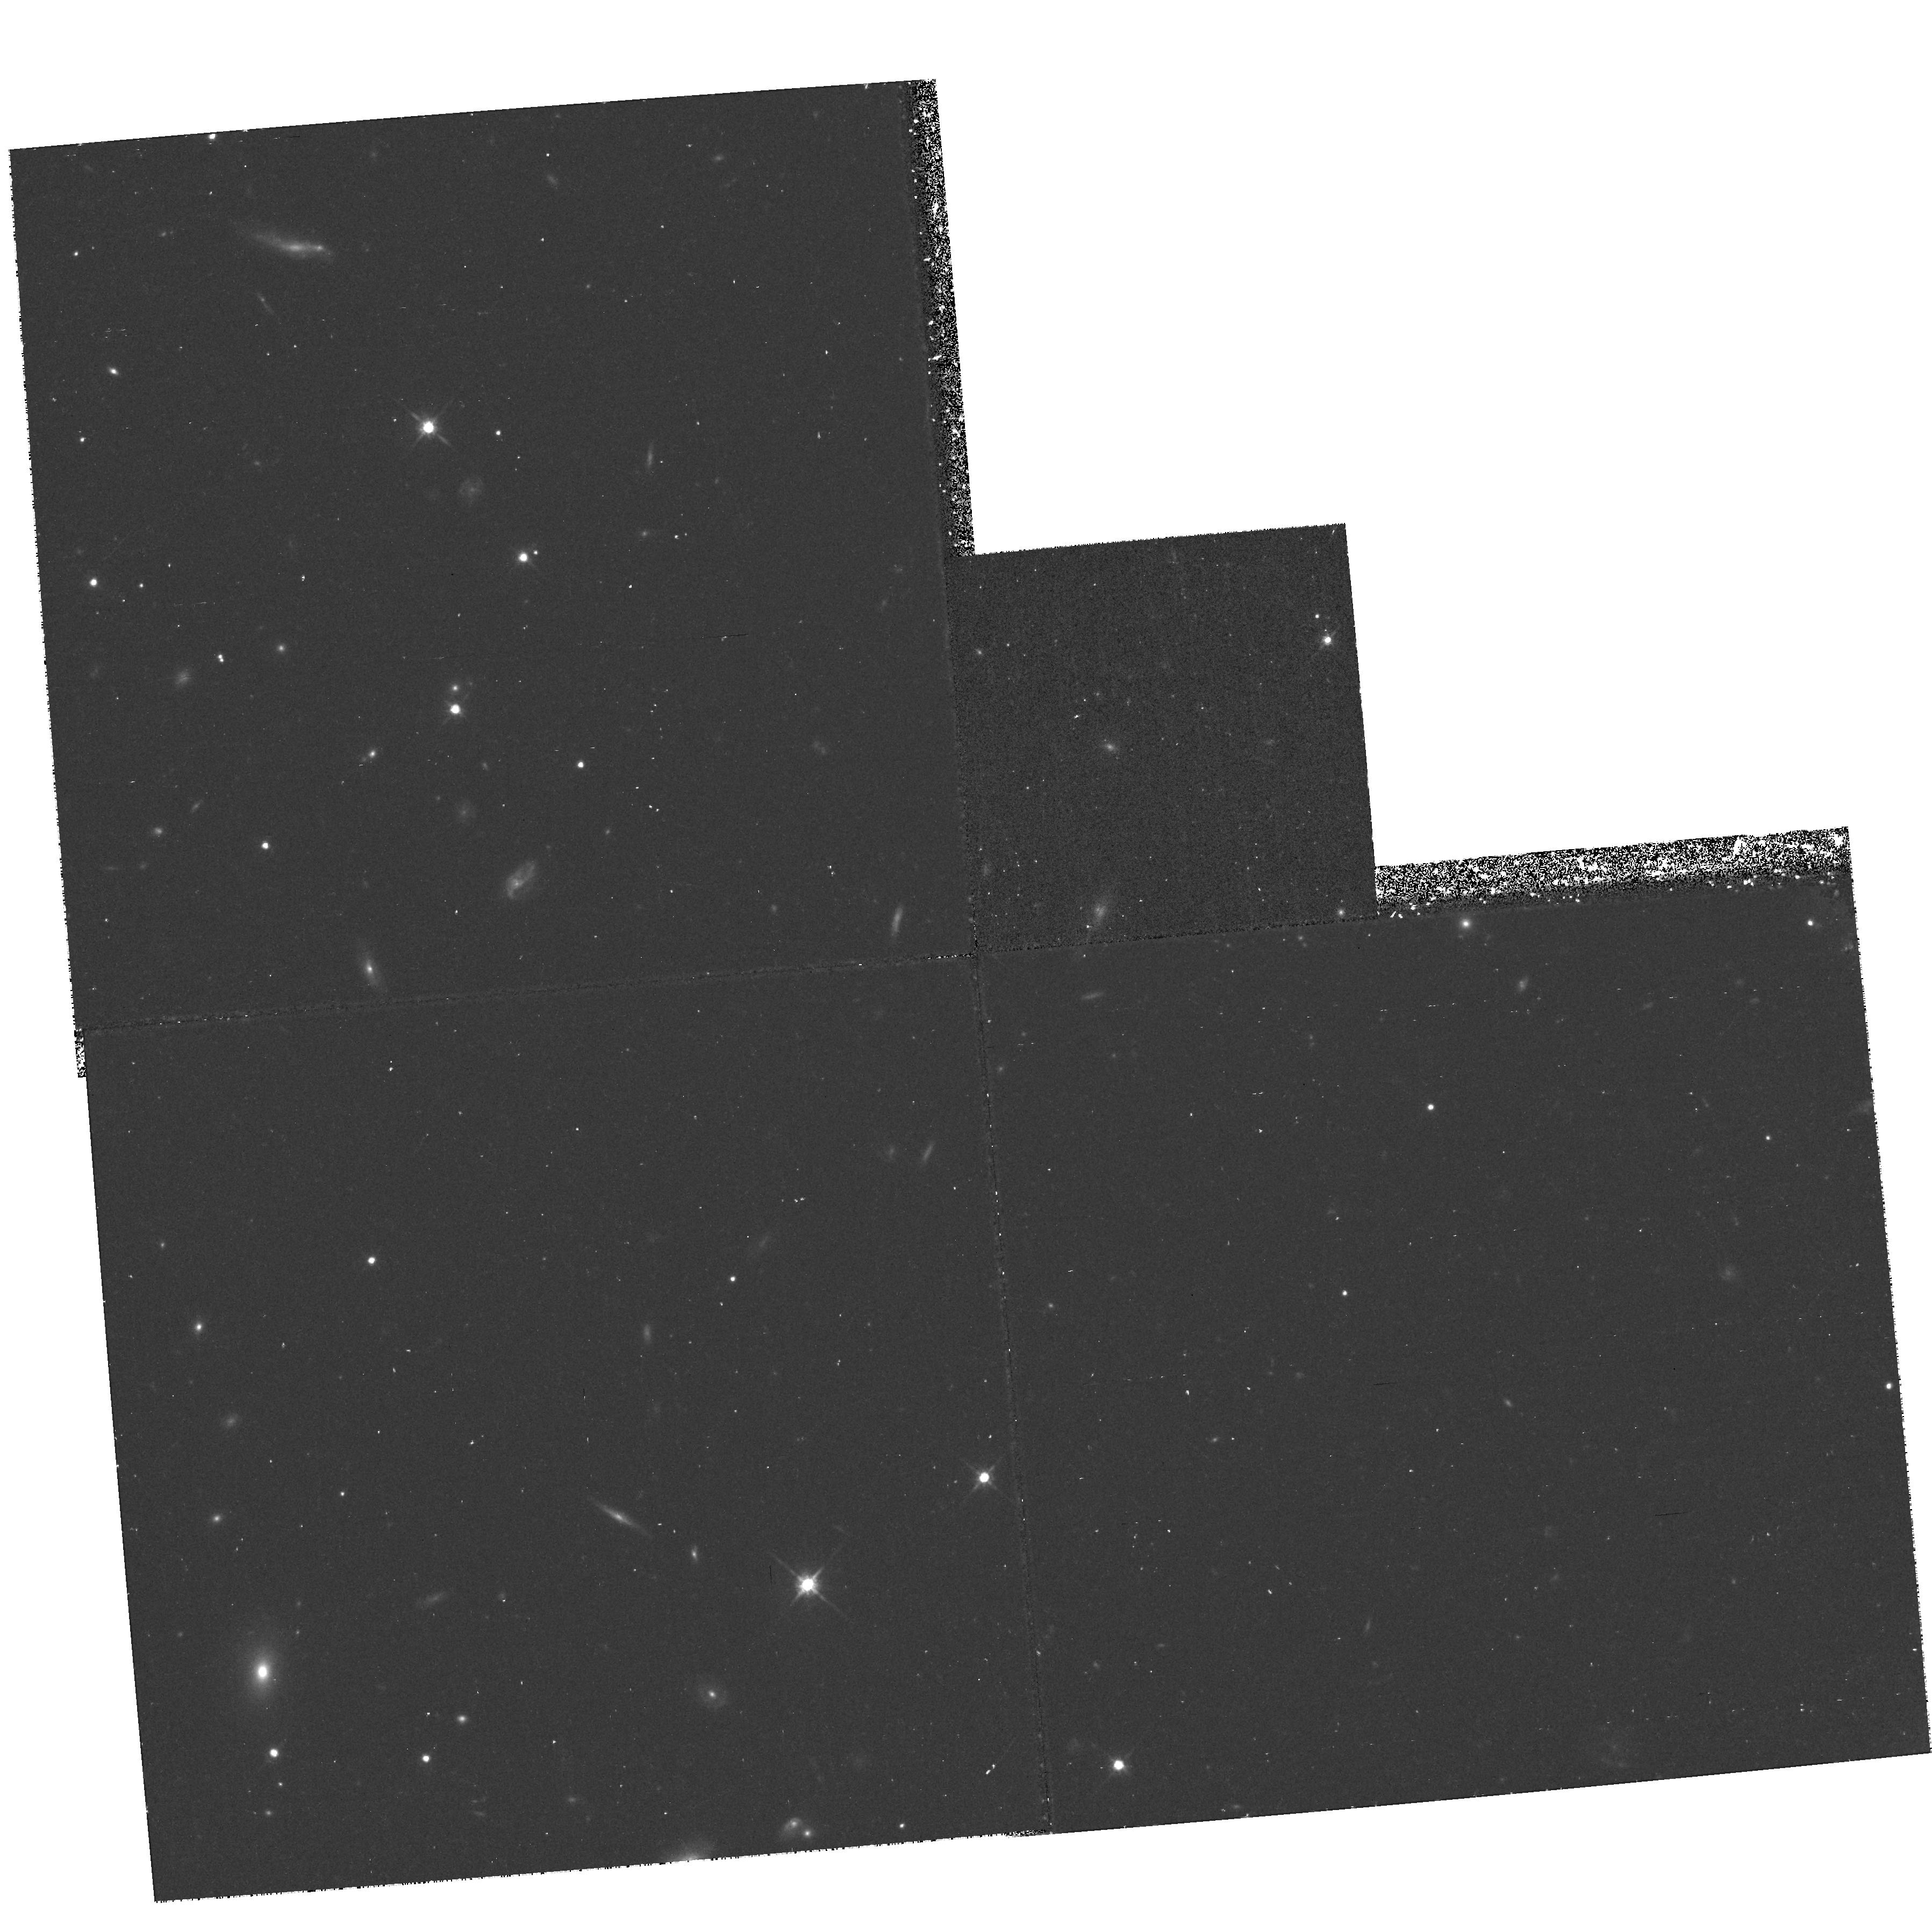
Target: SN97201
Instrument: WFPC2/PC
Filter: F814W
Exposure: 40 min
Observation ID: hst_7590_35_wfpc2_pc_f814w_u3w935

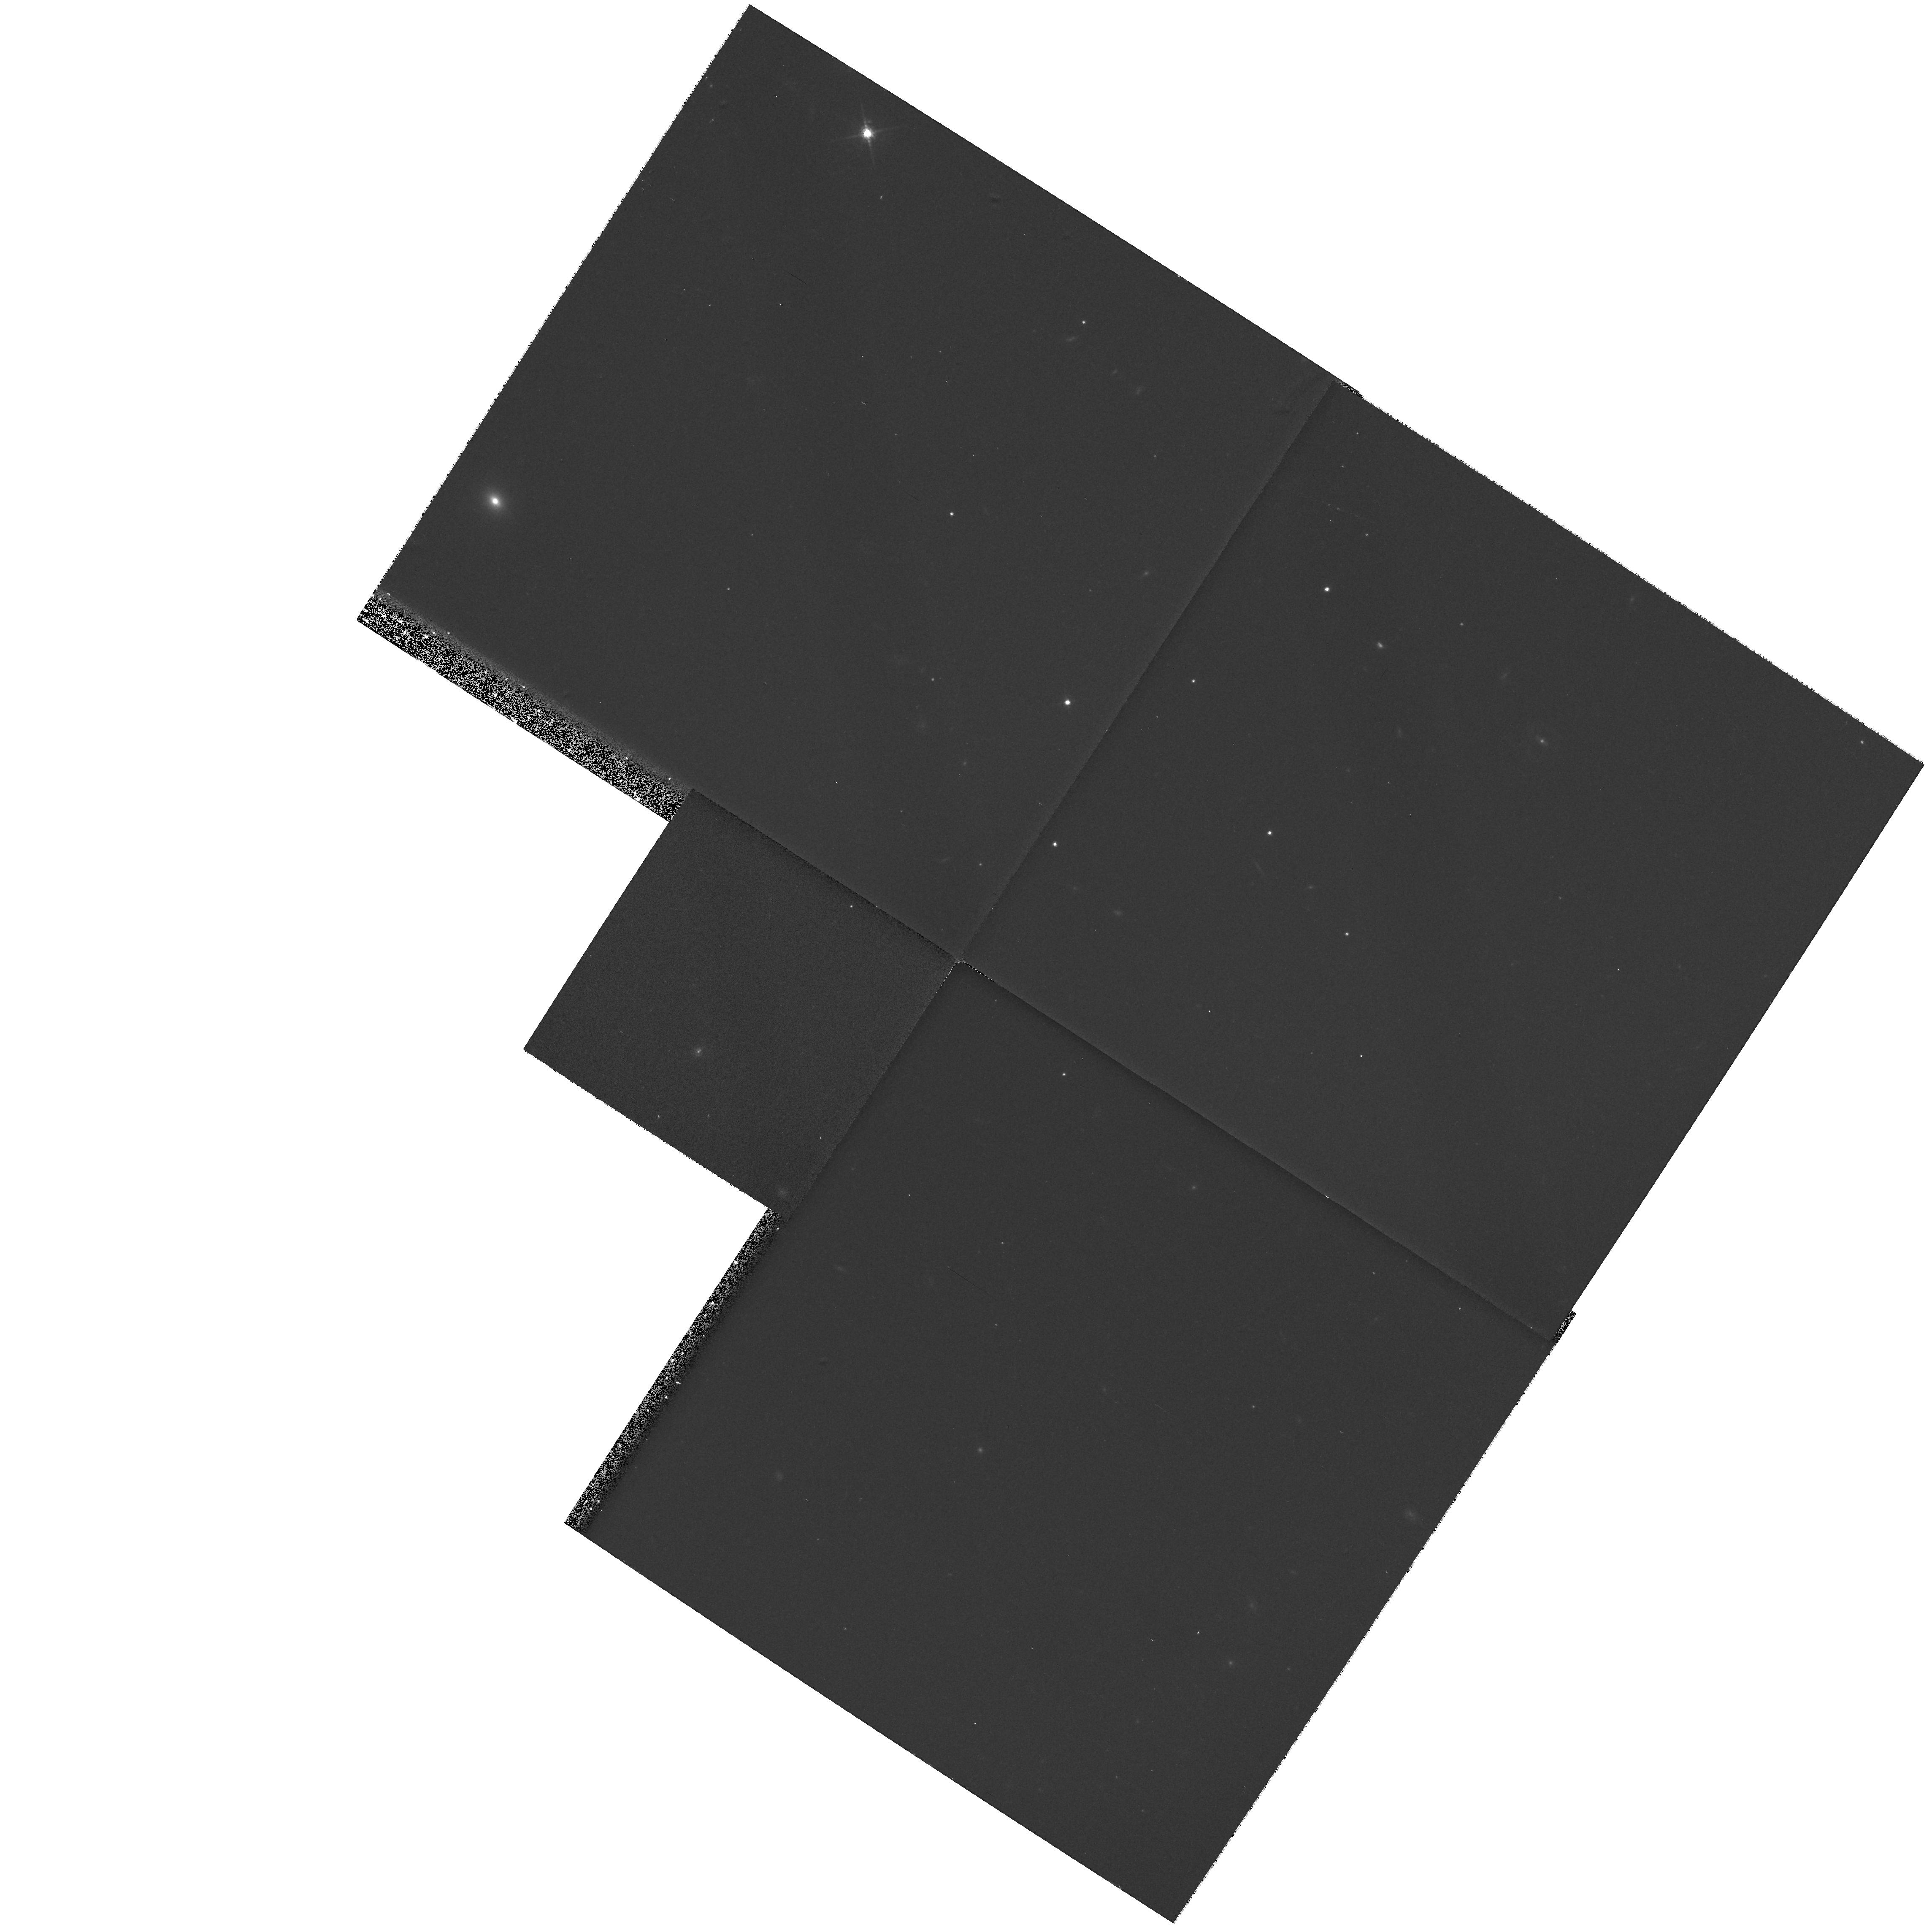
Target: 11H0.9Z1
Instrument: WFPC2/PC
Filter: F675W
Exposure: 13 min
Observation ID: hst_7590_10_wfpc2_pc_f675w_u3w910

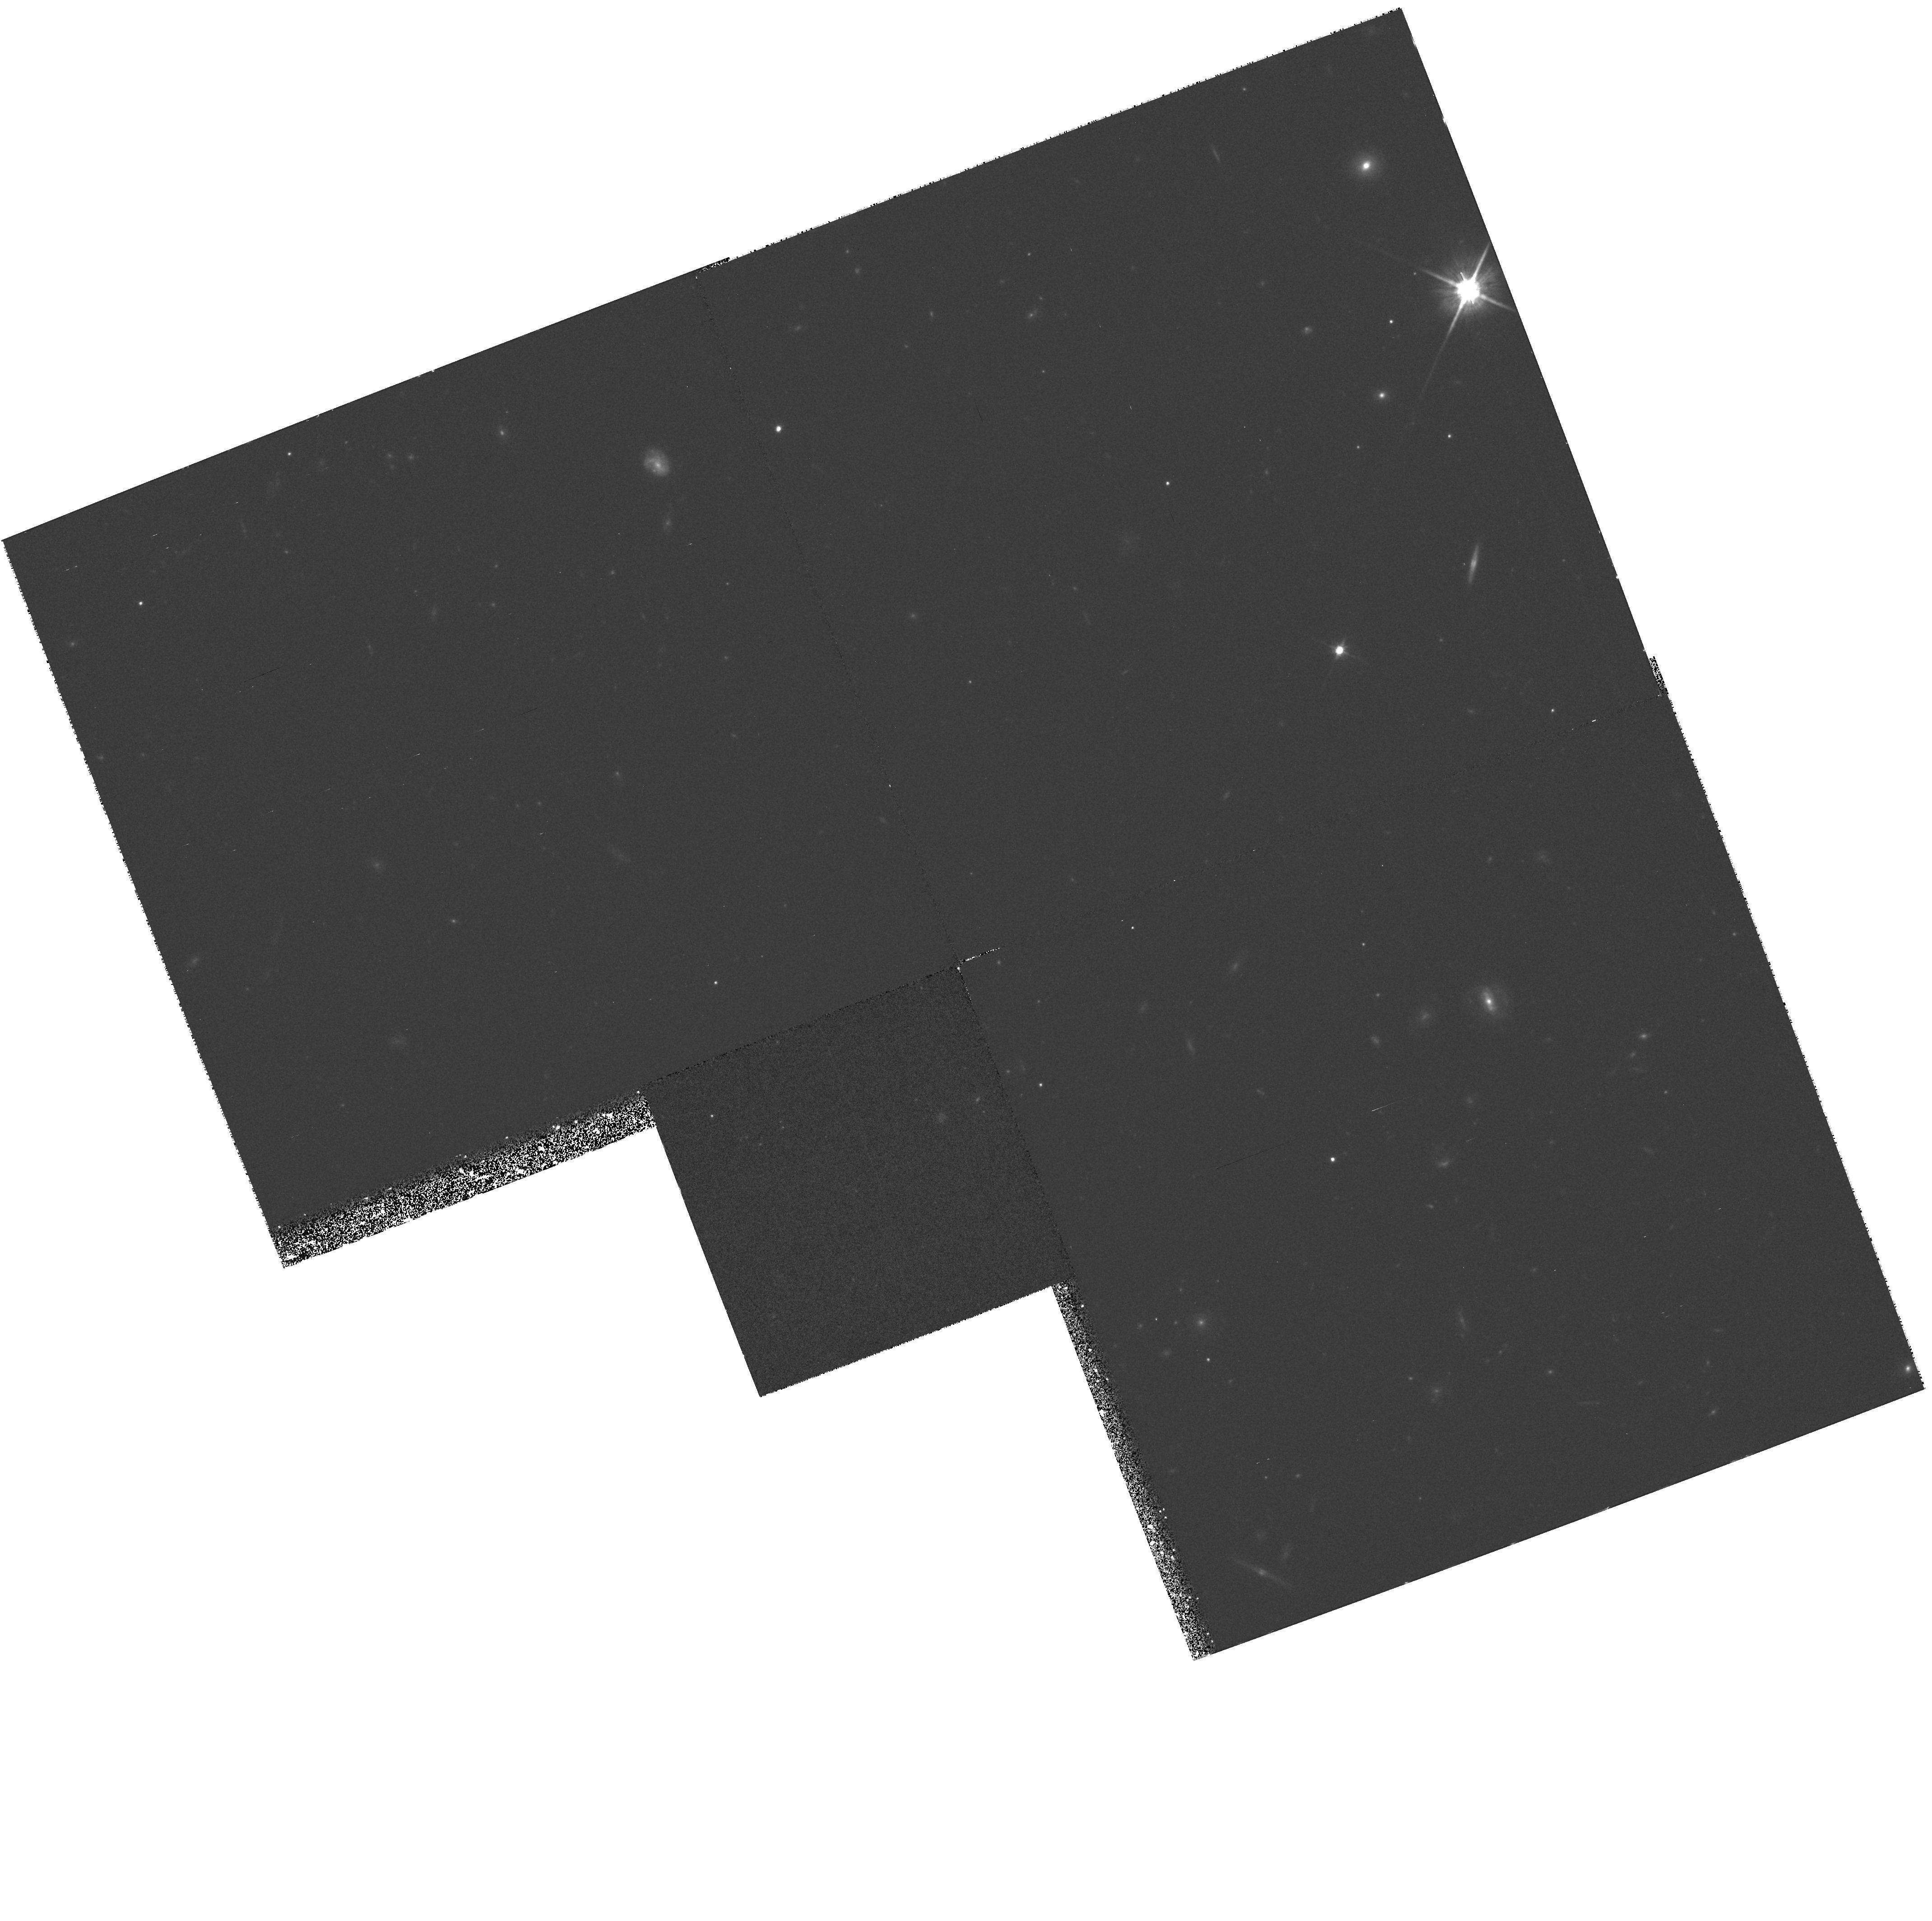
Target: SN9784
Instrument: WFPC2/PC
Filter: F814W
Exposure: 35 min
Observation ID: hst_7590_04_wfpc2_pc_f814w_u3w904

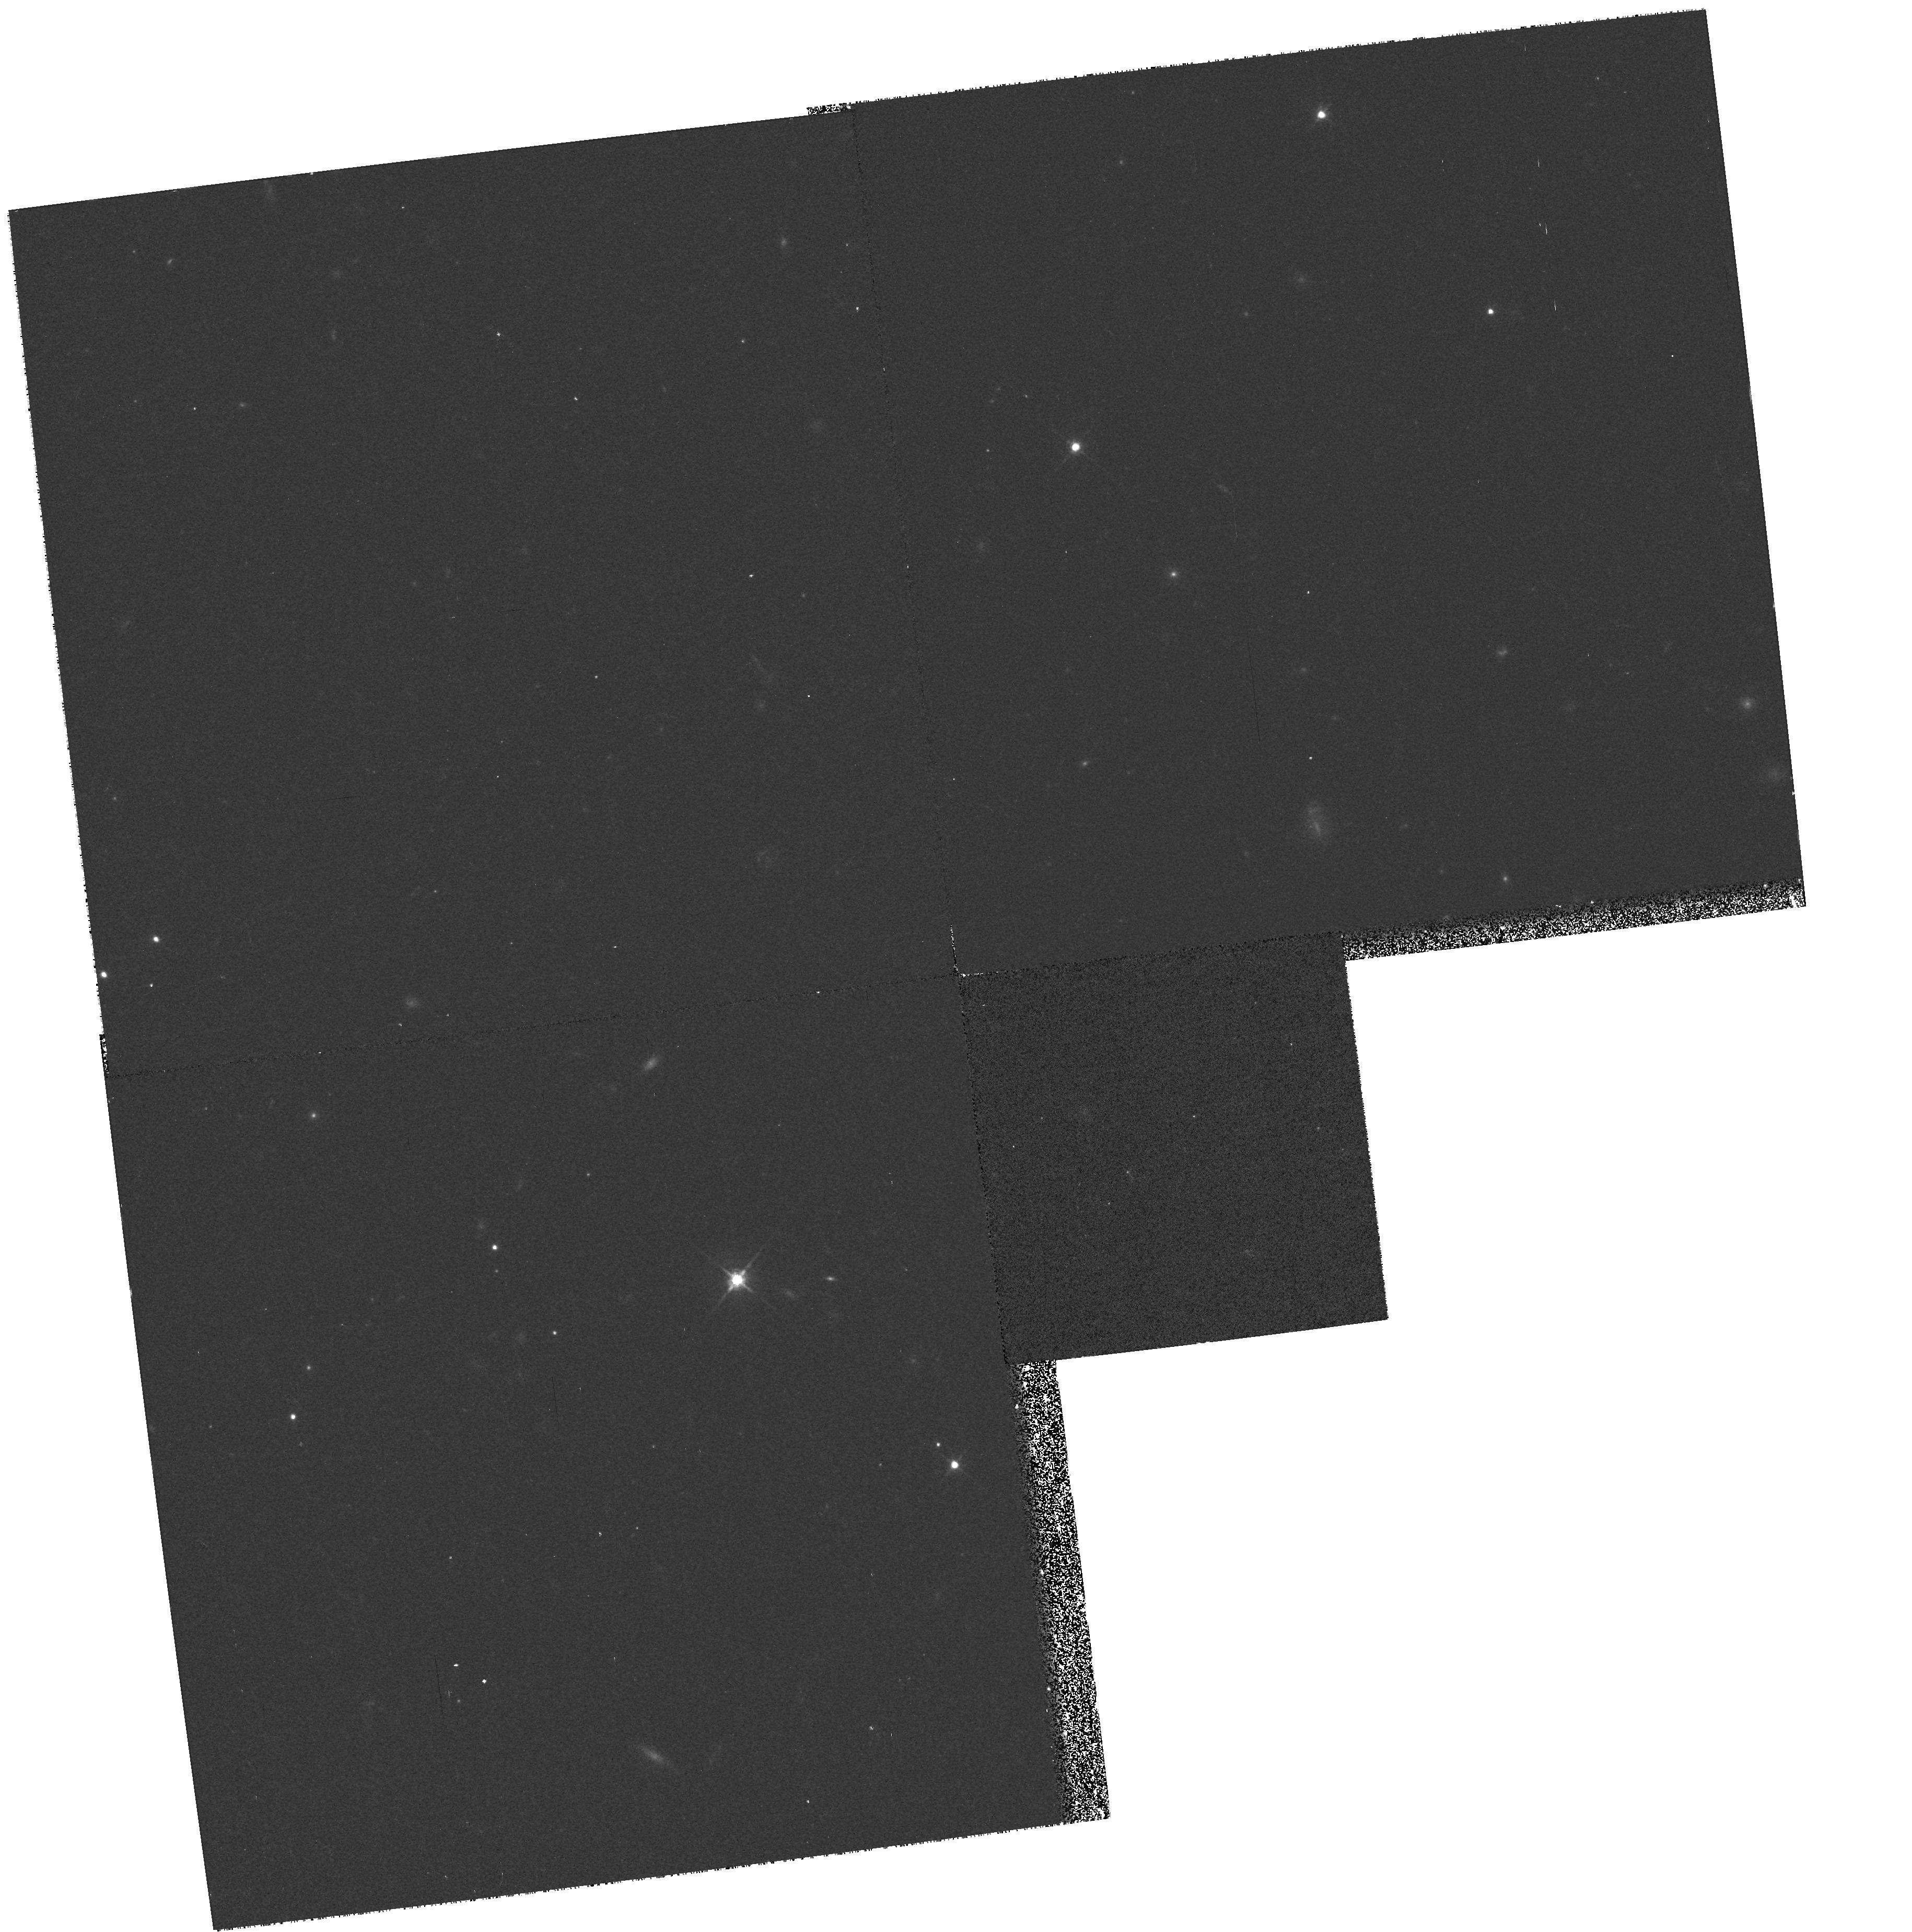
Target: 14H0.9Z2
Instrument: WFPC2/PC
Filter: F675W
Exposure: 13 min
Observation ID: hst_7590_13_wfpc2_pc_f675w_u3w913

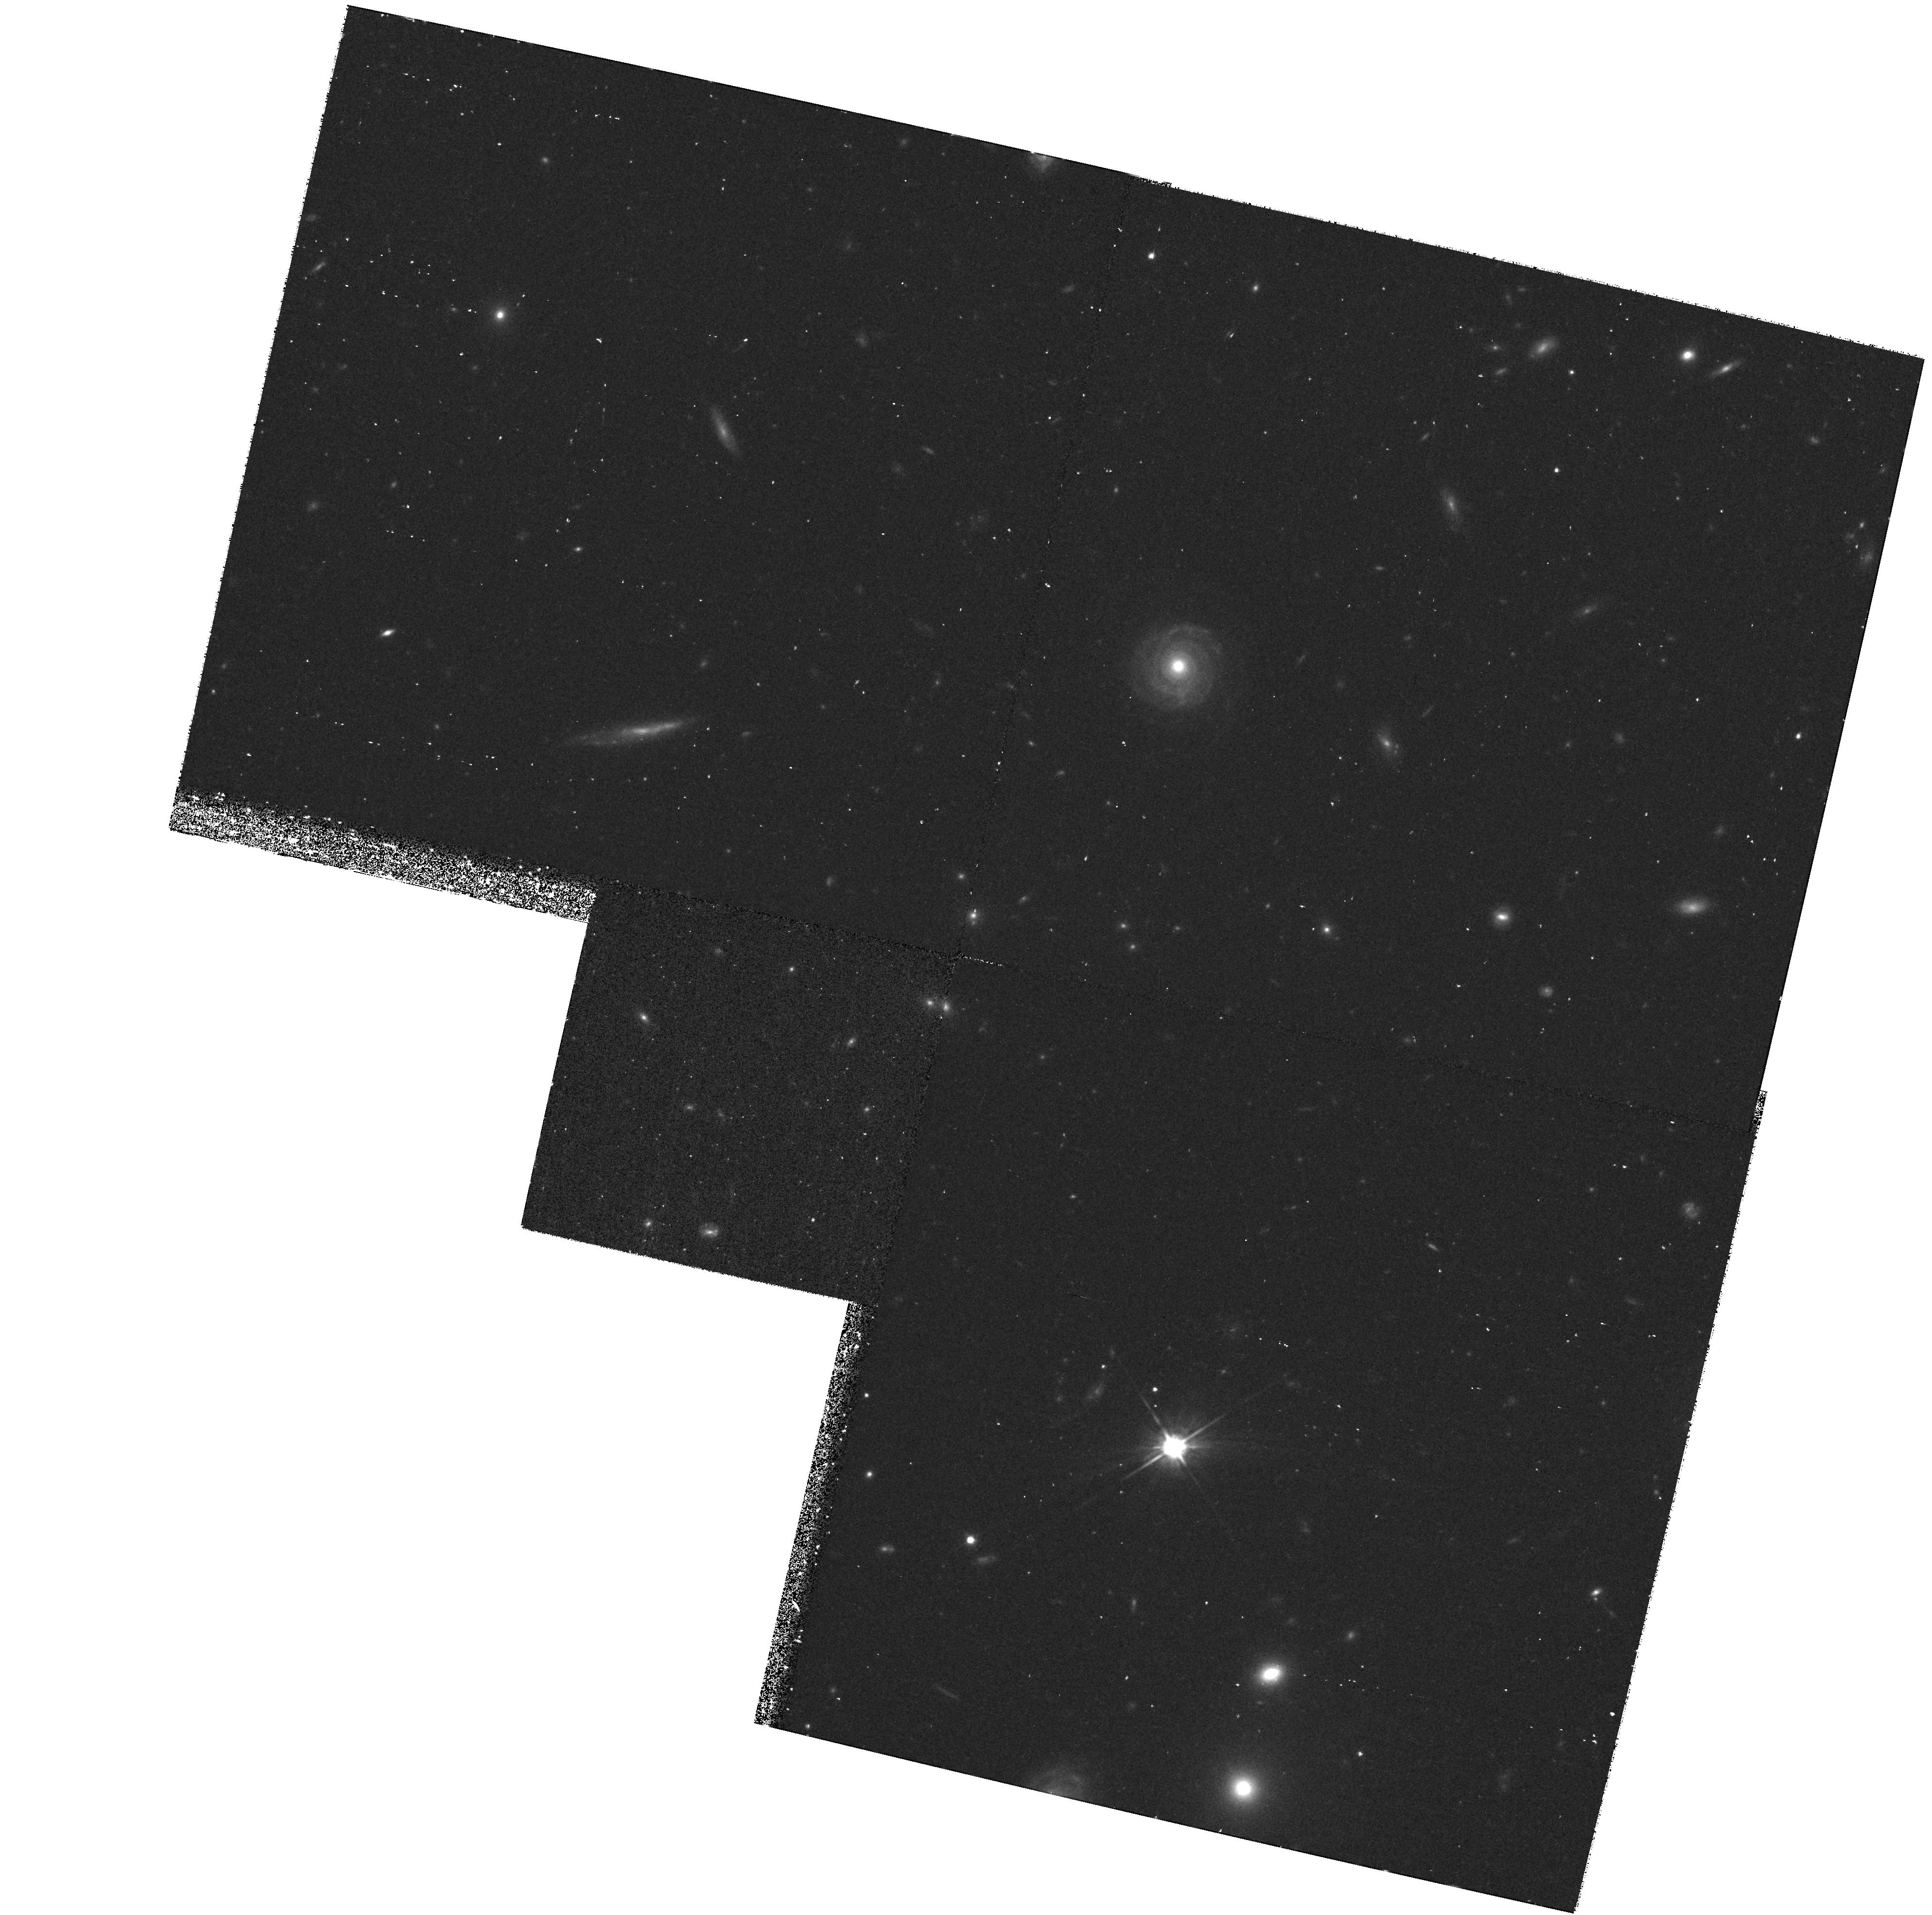
Target: 14H0.9Z1
Instrument: WFPC2/PC
Filter: F814W
Exposure: 38 min
Observation ID: hst_7590_28_wfpc2_pc_f814w_u3w928

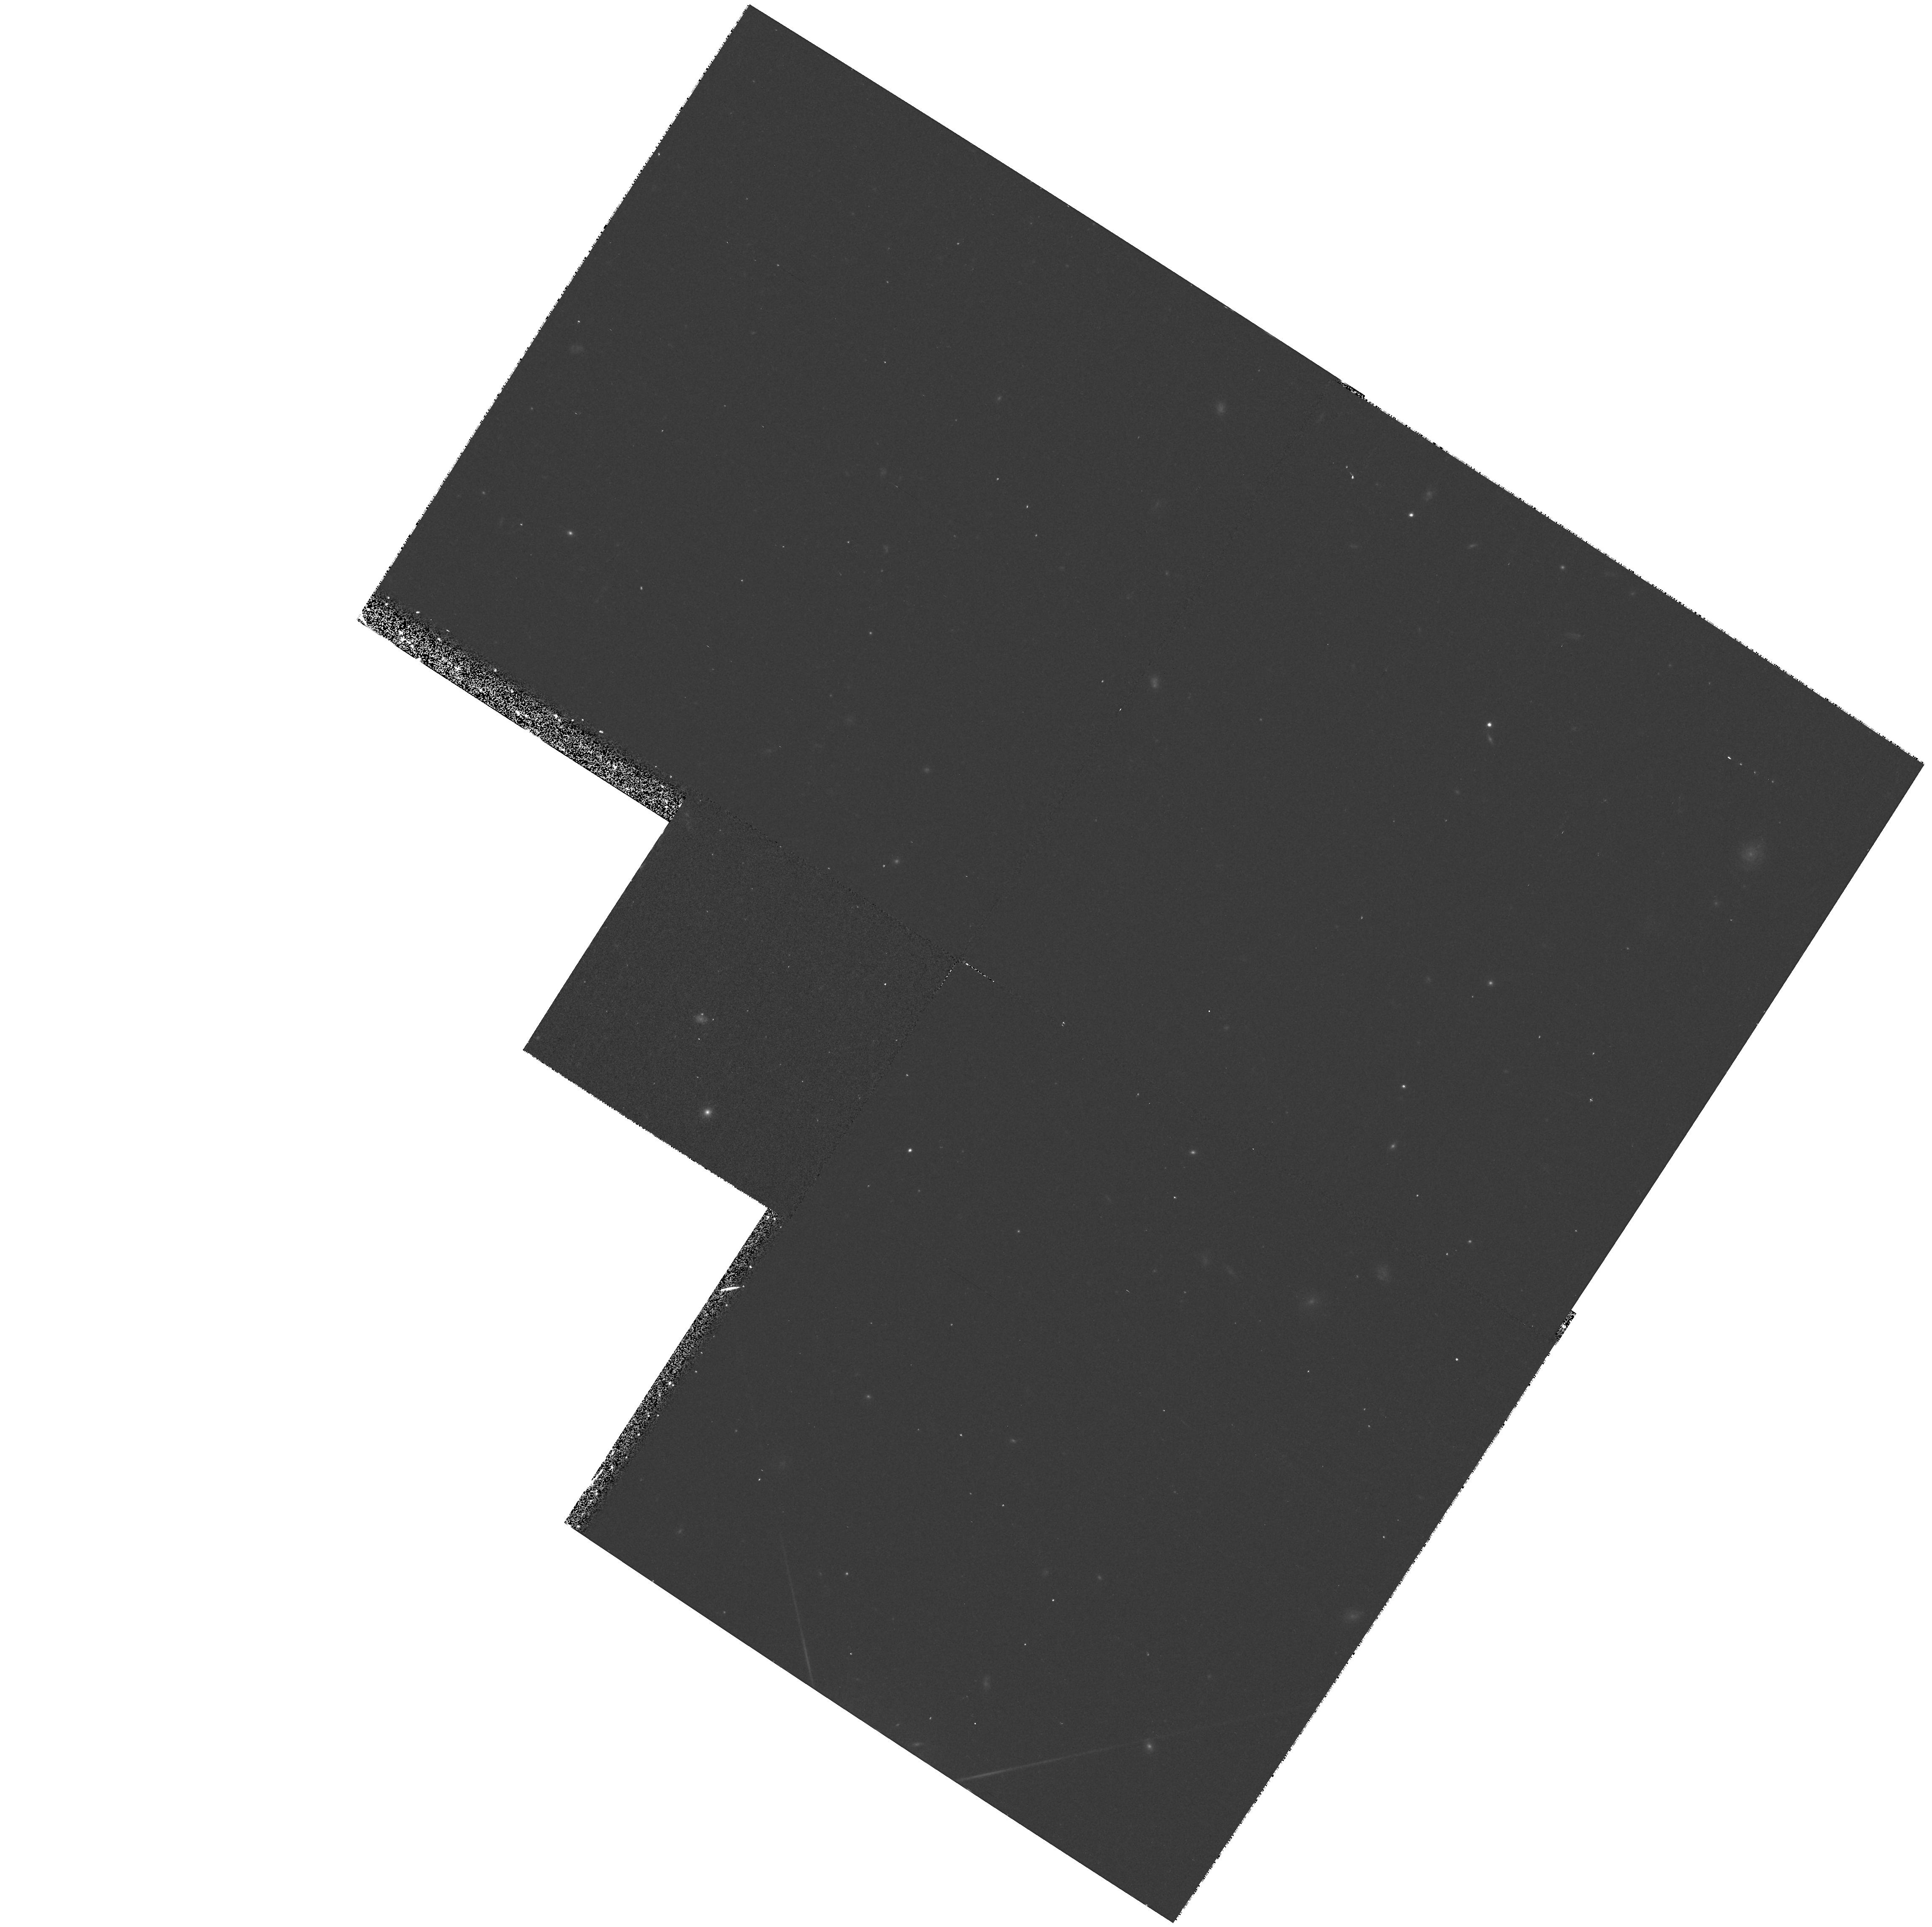
Target: 11H0.9Z2
Instrument: WFPC2/PC
Filter: F814W
Exposure: 20 min
Observation ID: hst_7590_15_wfpc2_pc_f814w_u3w915

COSMOLOGICAL PARAMETERS Omega AND Lambda FROM  HIGH-REDSHIFT TYPE Ia SUPERNOVAE (PI: Perlmutter, Saul)

HST can make a direct measurement of the cosmological parameters, Omega, Lambda, and curvature (Omega_k) using Type Ia supernovae (SNe Ia) as calibrated ``standard candles.'' We propose to follow 12 high-redshift 0.5 < z < 0.9 SNe with HST, to produce a definitive set of high-redshift light curves, begining before maximum light, not obtainable from the ground. The SNe will be selected from a total of \gs 50 SNe Ia discovered on the rising part of their light curves in four search runs, primarily at the CTIO- 4m, during HST cycles 7 and 8. We will follow six SNe at z~ 0.9 with NICMOS in J (F110W) and with WFPC2 in I (F814W) and (at maximum) in R (F675W) and six SNe at z~ 0.5 with WFPC2 in I, R, and (at maximum) V (F547M). We will observe on five dates over the peak of each light curve, and once after the SN has faded. These data will determine the peak magnitude, colors, and decline rate for the 12 light curves. With the high-resolution imaging of NICMOS and WFPC2, the HST is uniquely capable of measuring SN light curves at z~ 0.9 in R, I and J. The final statistical error will be below the narrow dispersion, Sigma < 0.12 mag, of Type Ia SN peak magnitudes (calibrated by decline rate and color), to yield measurements of Omega_M and Omega_Lambda with accuracy as good as Sigma ~ 0.11.